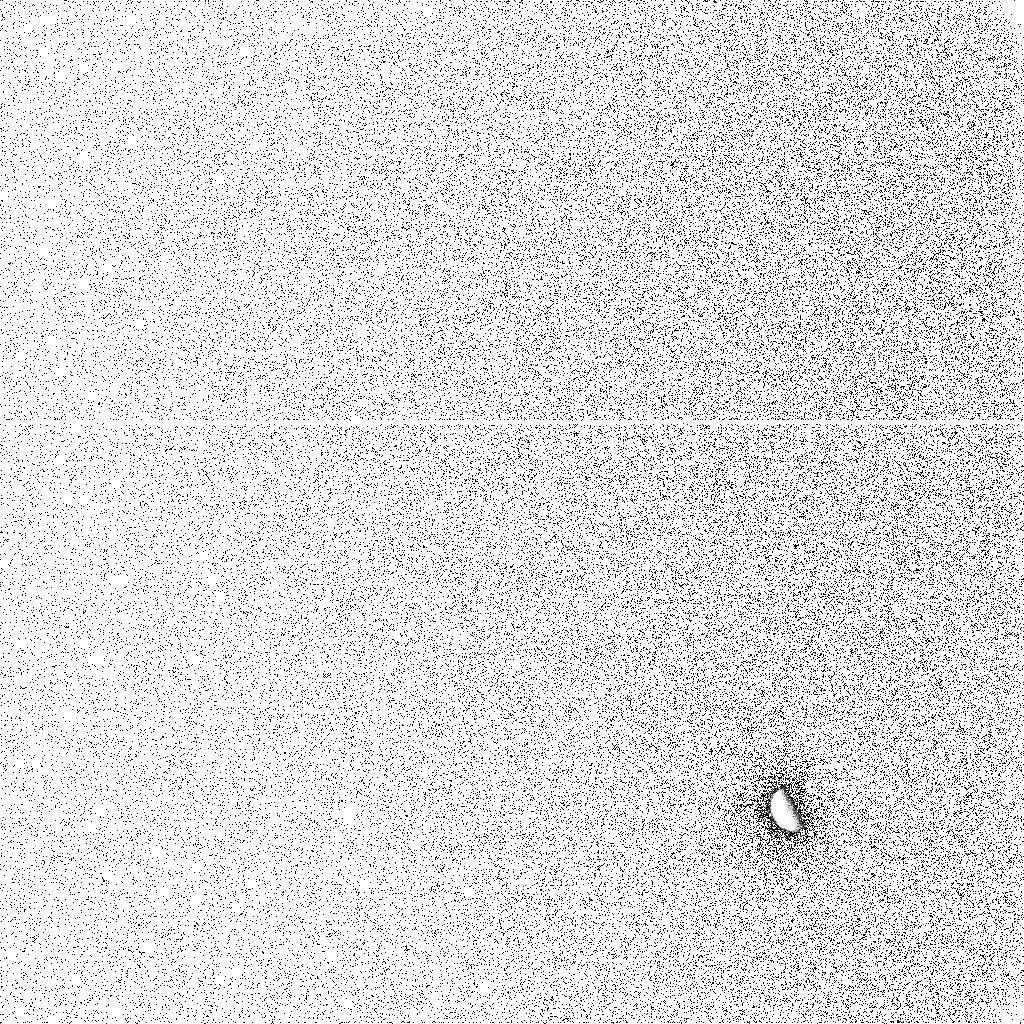
Target: GANYMEDE. Instrument: ACS/SBC. Filter: F125LP. Exposure: 10 min. Observation ID: j9pn11cgq

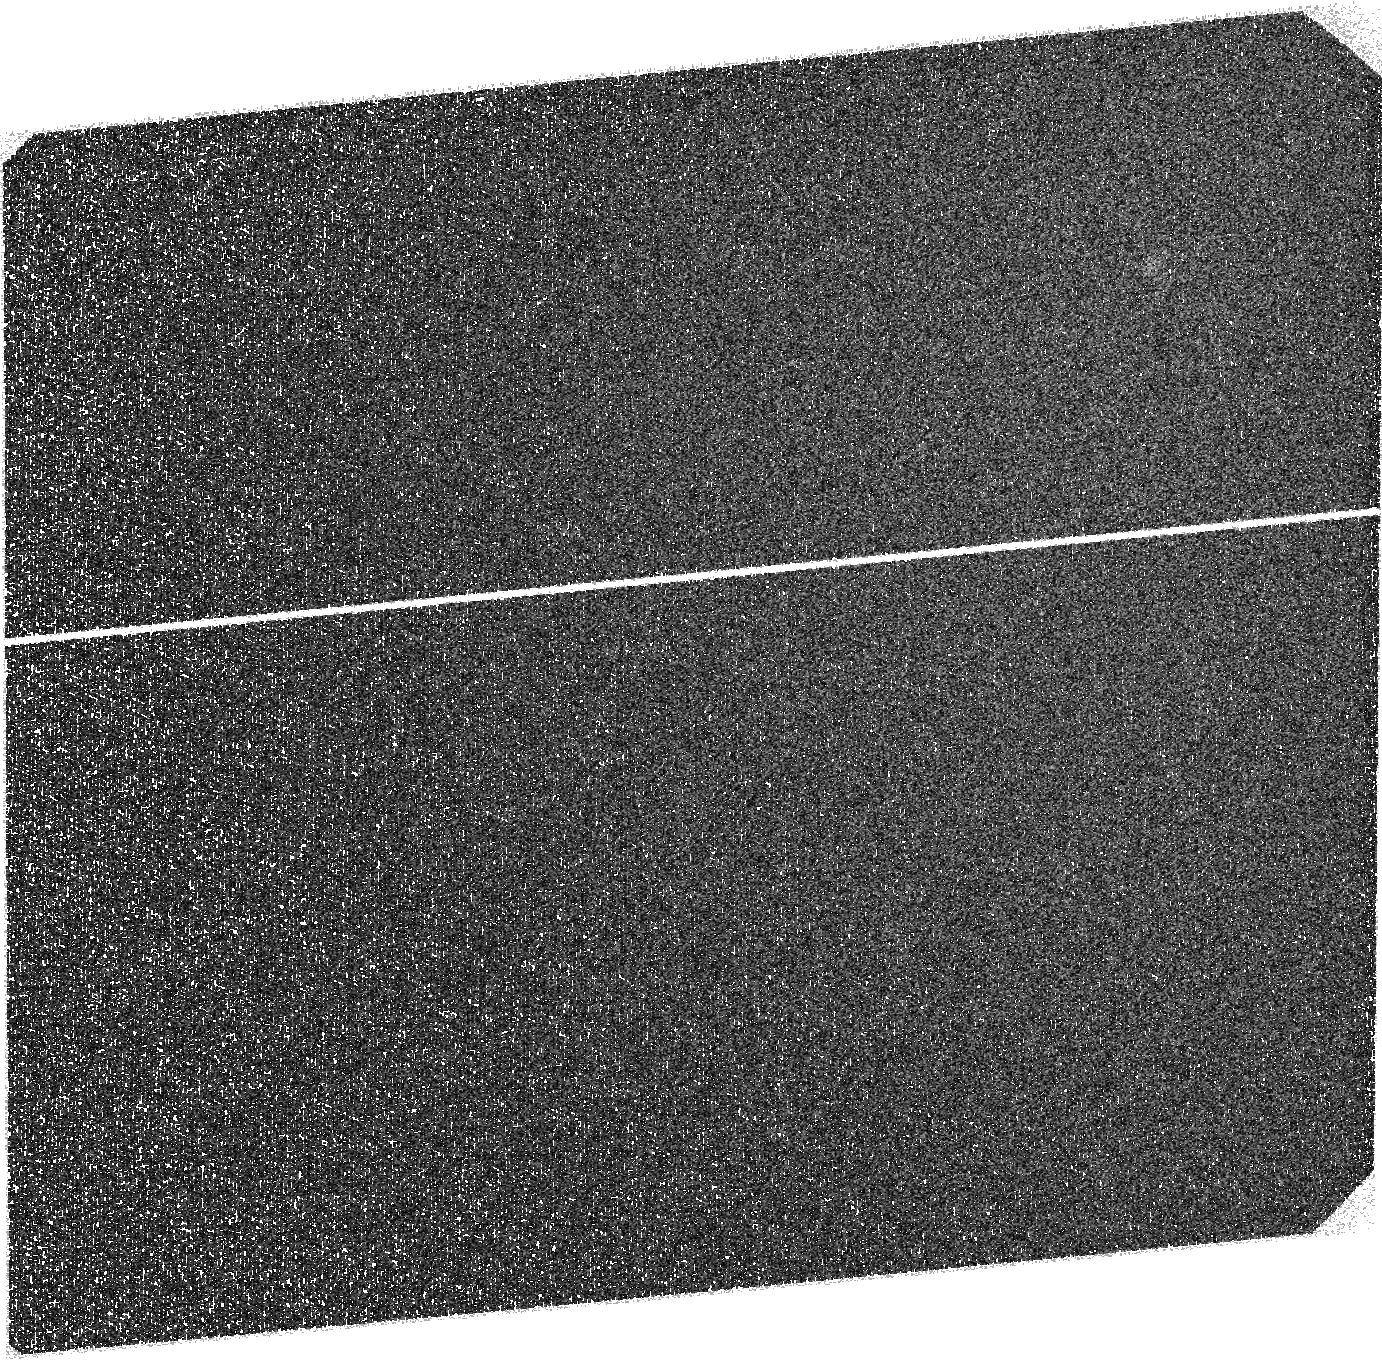
Target: EUROPA-ECLIPSE. Instrument: ACS/SBC. Filter: F125LP. Exposure: 40 min. Observation ID: j9pn10010

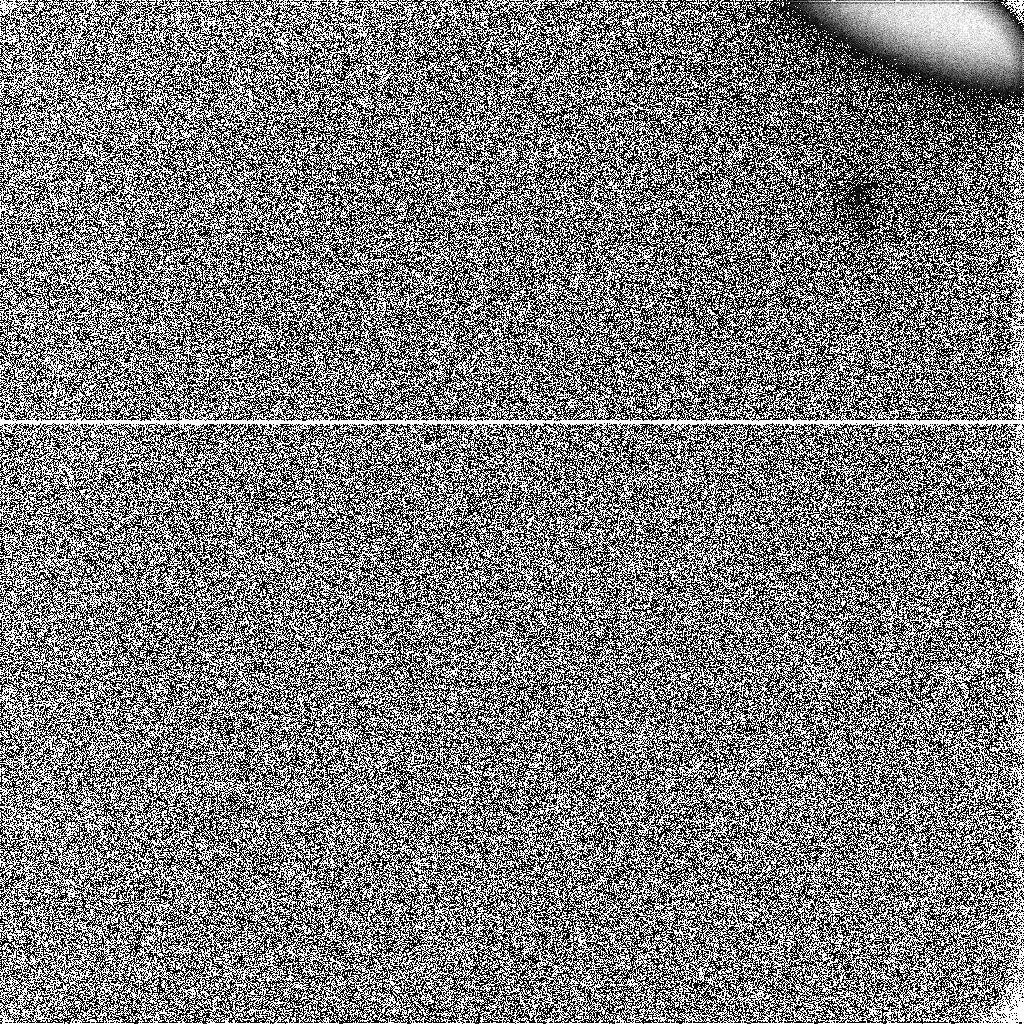
Target: IO-ECLIPSE. Instrument: ACS/SBC. Filter: F125LP. Exposure: 5 min. Observation ID: j9pn09e8q

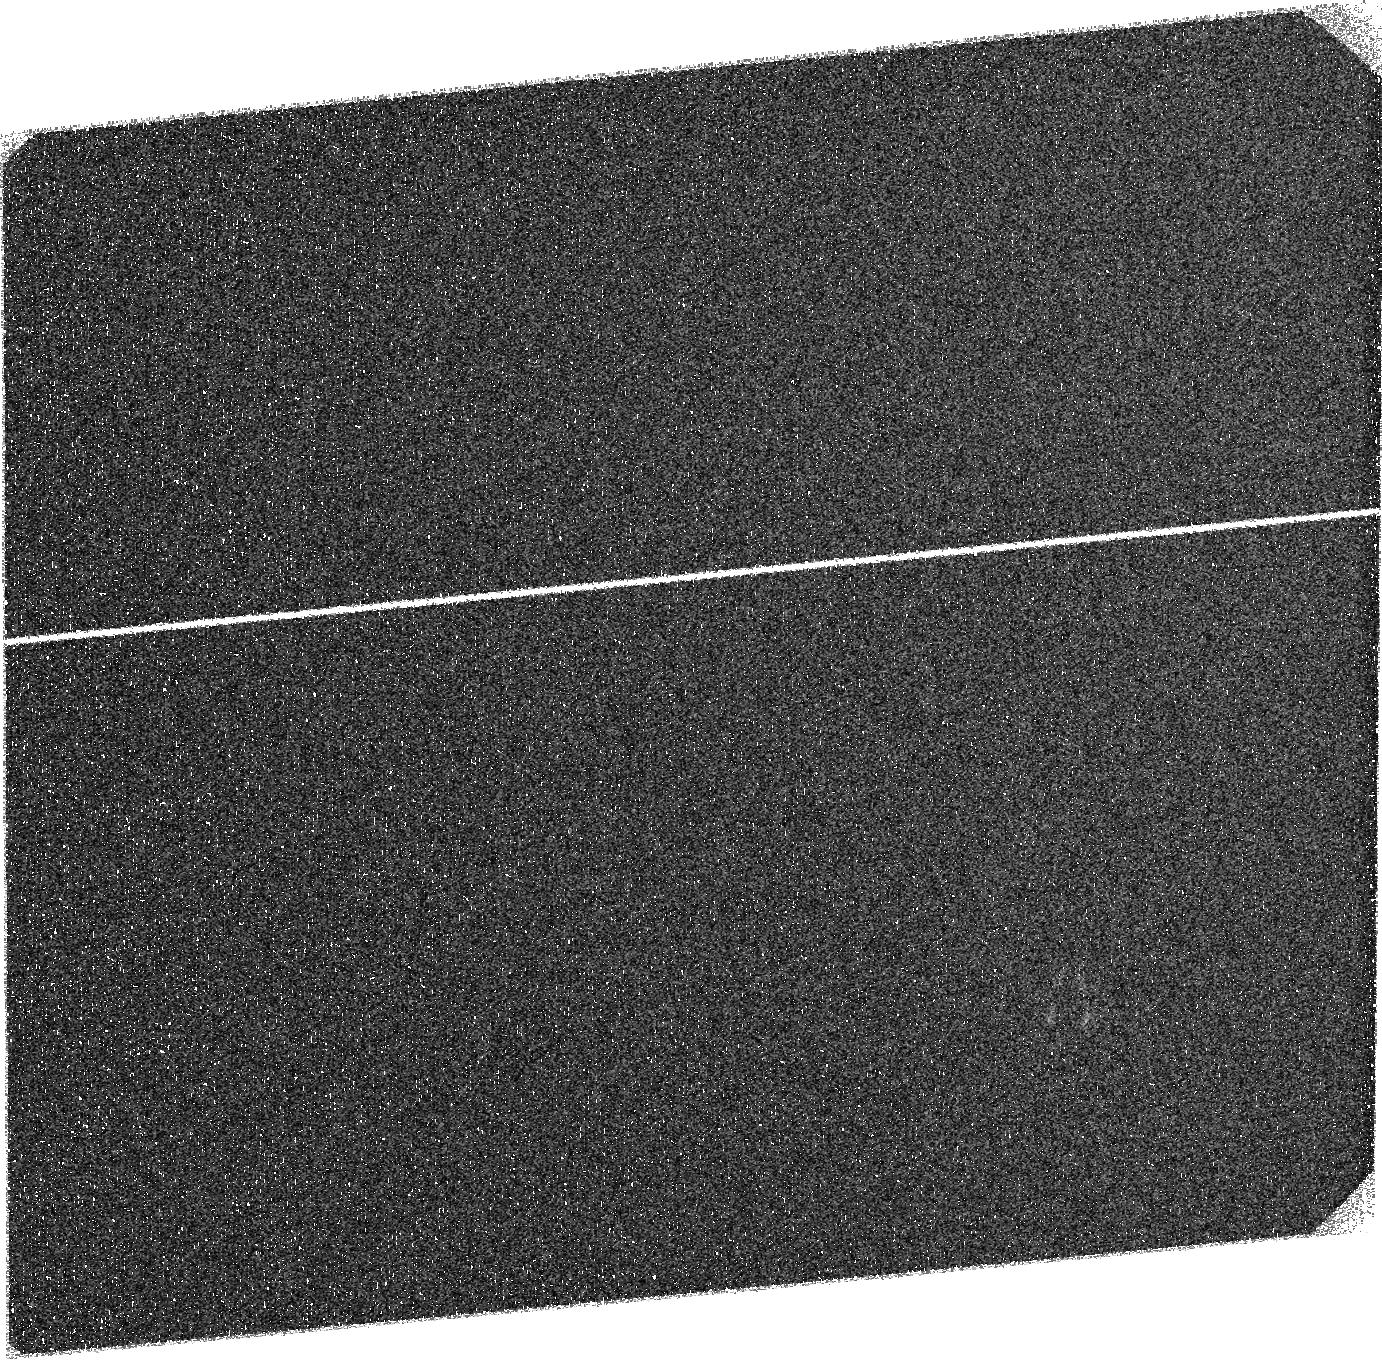
Target: GANYMEDE-ECLIPSE. Instrument: ACS/SBC. Filter: F125LP. Exposure: 30 min. Observation ID: j9pna1010

Observations of the Galilean Satellites in Support of the New Horizons Flyby (PI: Spencer, John R.)

On February 28 2007 the New Horizons (NH) spacecraft will fly by Jupiter on its way to Pluto, and will conduct an extensive series of observations of the Jupiter system, including the Galilean satellites. We propose HST observations to support and complement the New Horizons observations in four ways: 1) Determine the distribution and variability of Io's plumes in the two weeks before NH closest approach, to look for correlations with Io-derived dust streams that may be detected by New Horizons, to understand the origin of the dust streams; 2) Imaging of SO2 and S2 gas absorption in Io's plumes in Jupiter transit, which cannot be done by NH; 3) Color imaging of Io's surface to determine the effects of the plumes and volcanos seen by New Horizons on the surface- New Horizons cannot image the sunlit surface in color due to saturation; 4) Imaging of far-UV auroral emissions from the atmospheres of Io, Europa, and Ganymede in Jupiter eclipse, near-simultaneously with disk-integrated NH UV spectra, to locate the source of the UV emissions seen by NH and use the response of the satellite atmospheres to the eclipse to constrain production mechanisms.